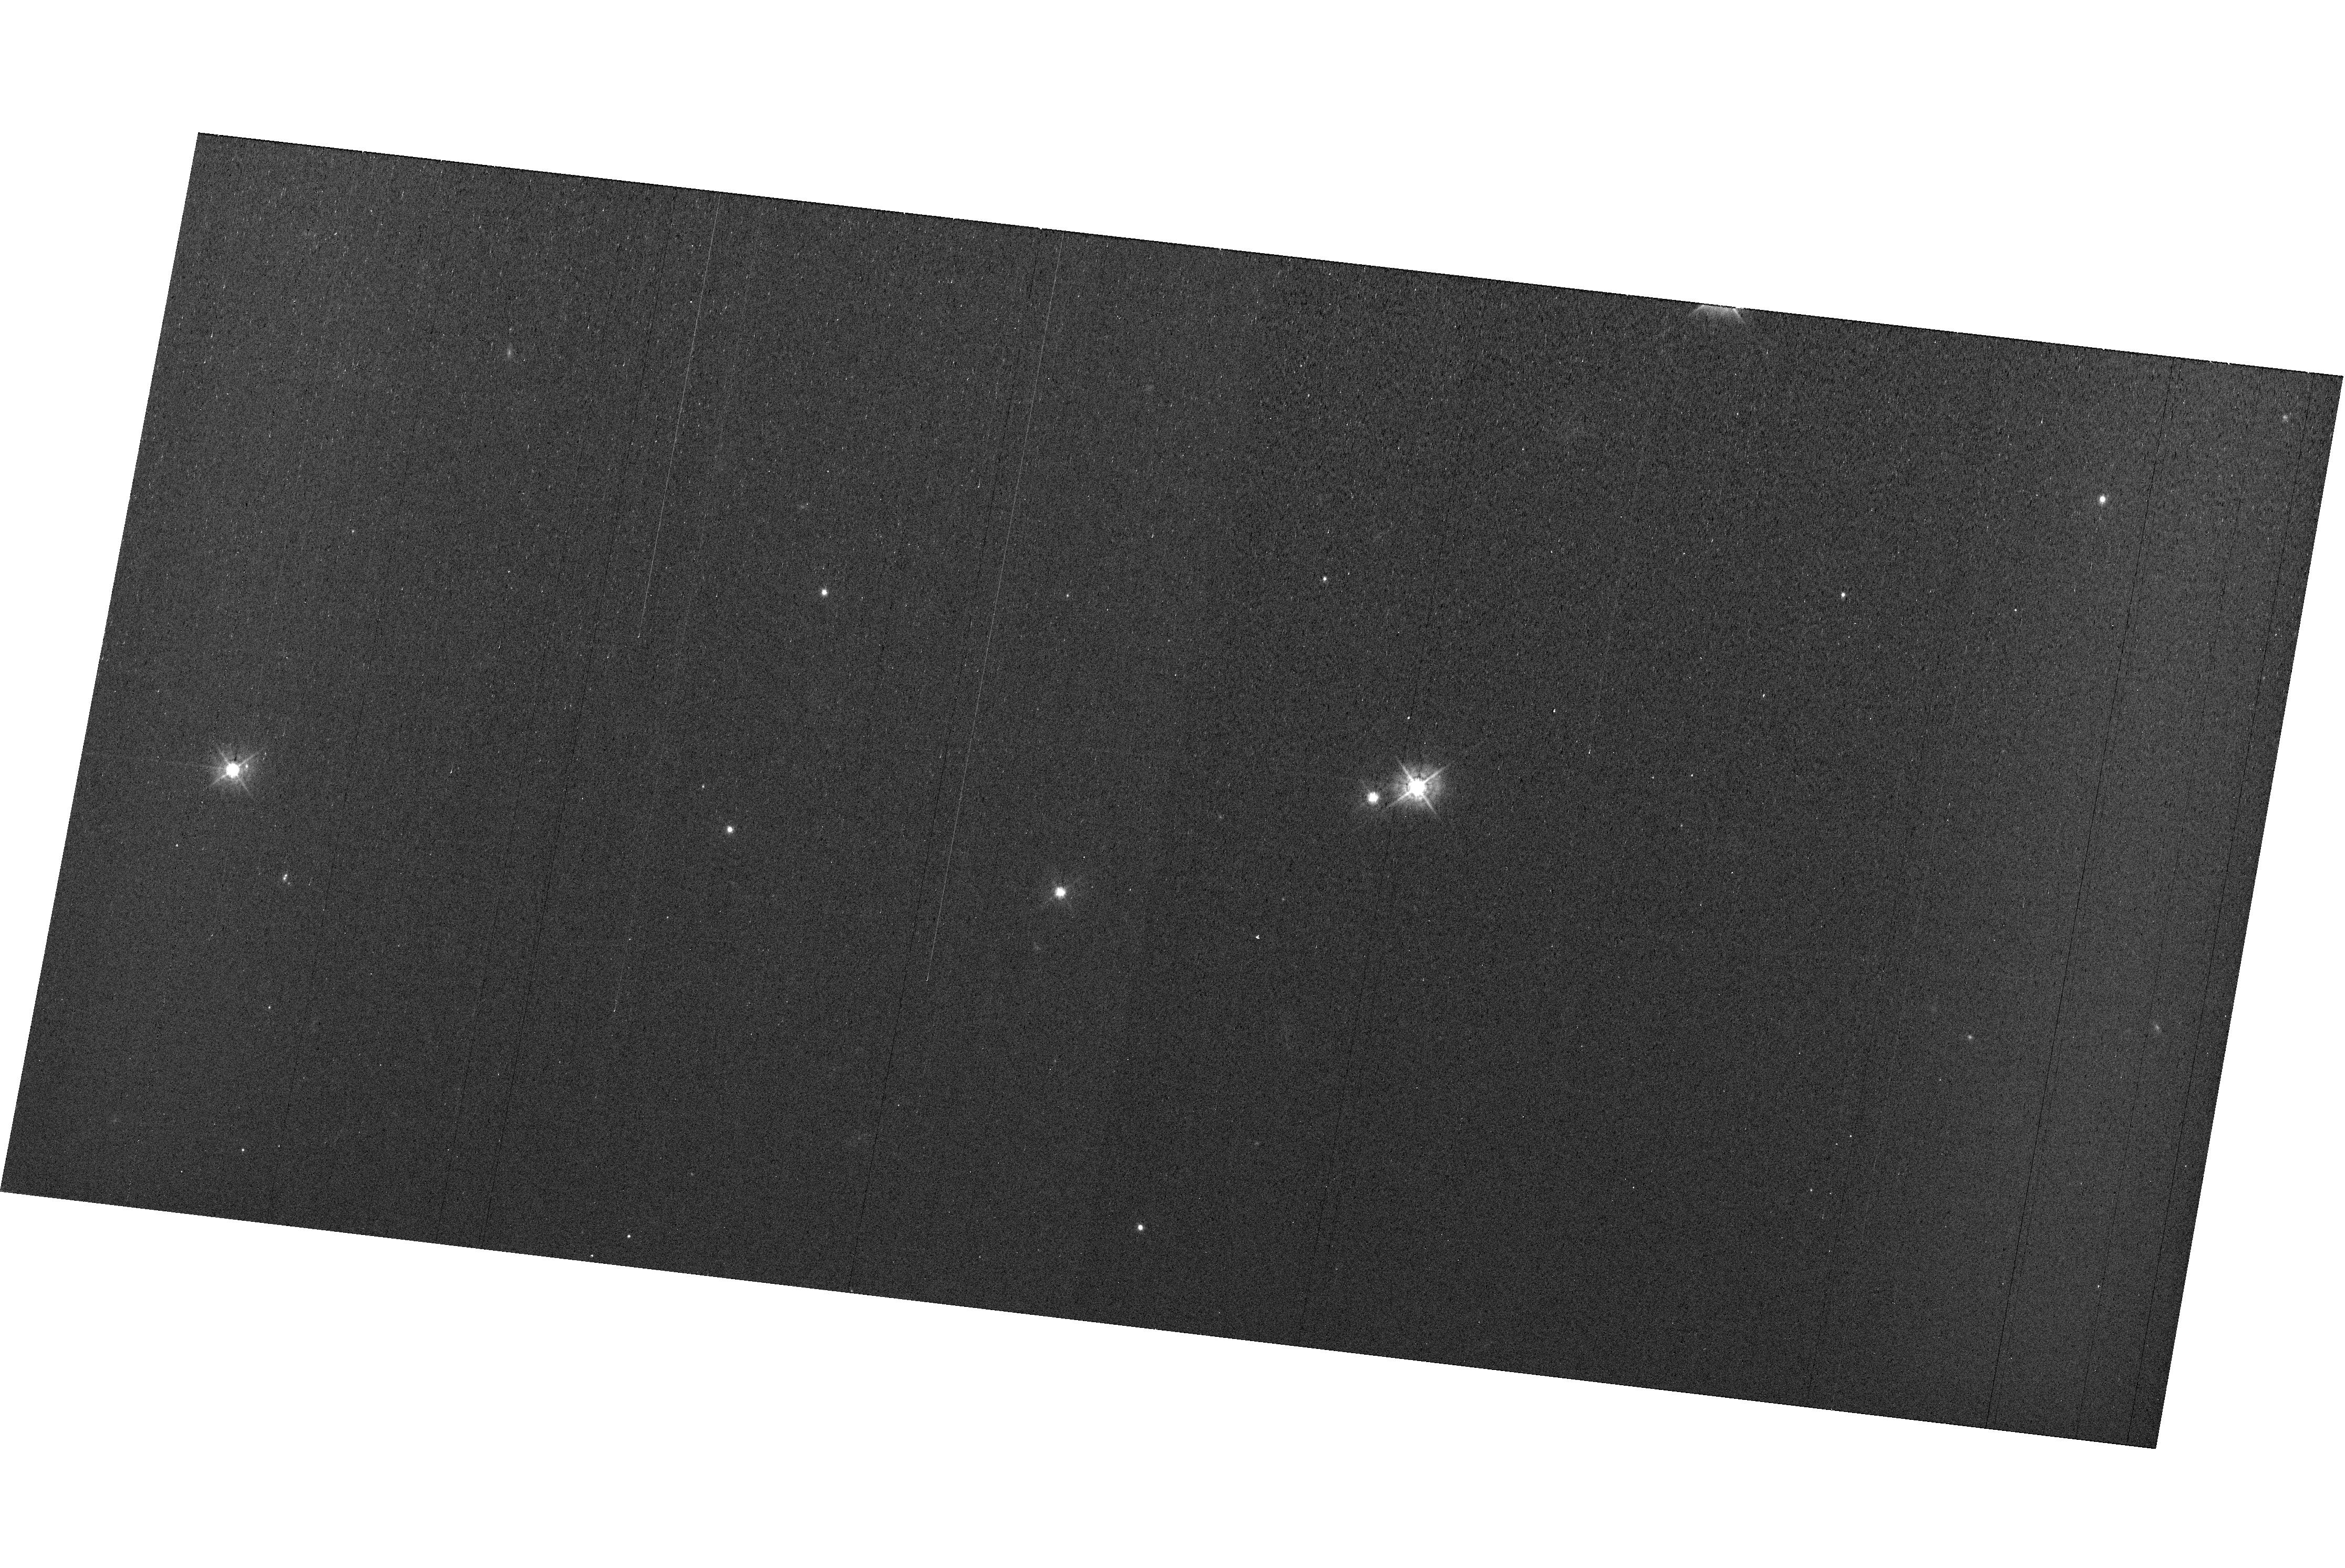
Target: field at RA 327.780°, Dec 28.937°
Instrument: WFC3/UVIS
Filter: F438W
Exposure: 44 min
Observation ID: hst_15750_e4_wfc3_uvis_f438w_ie5ce4

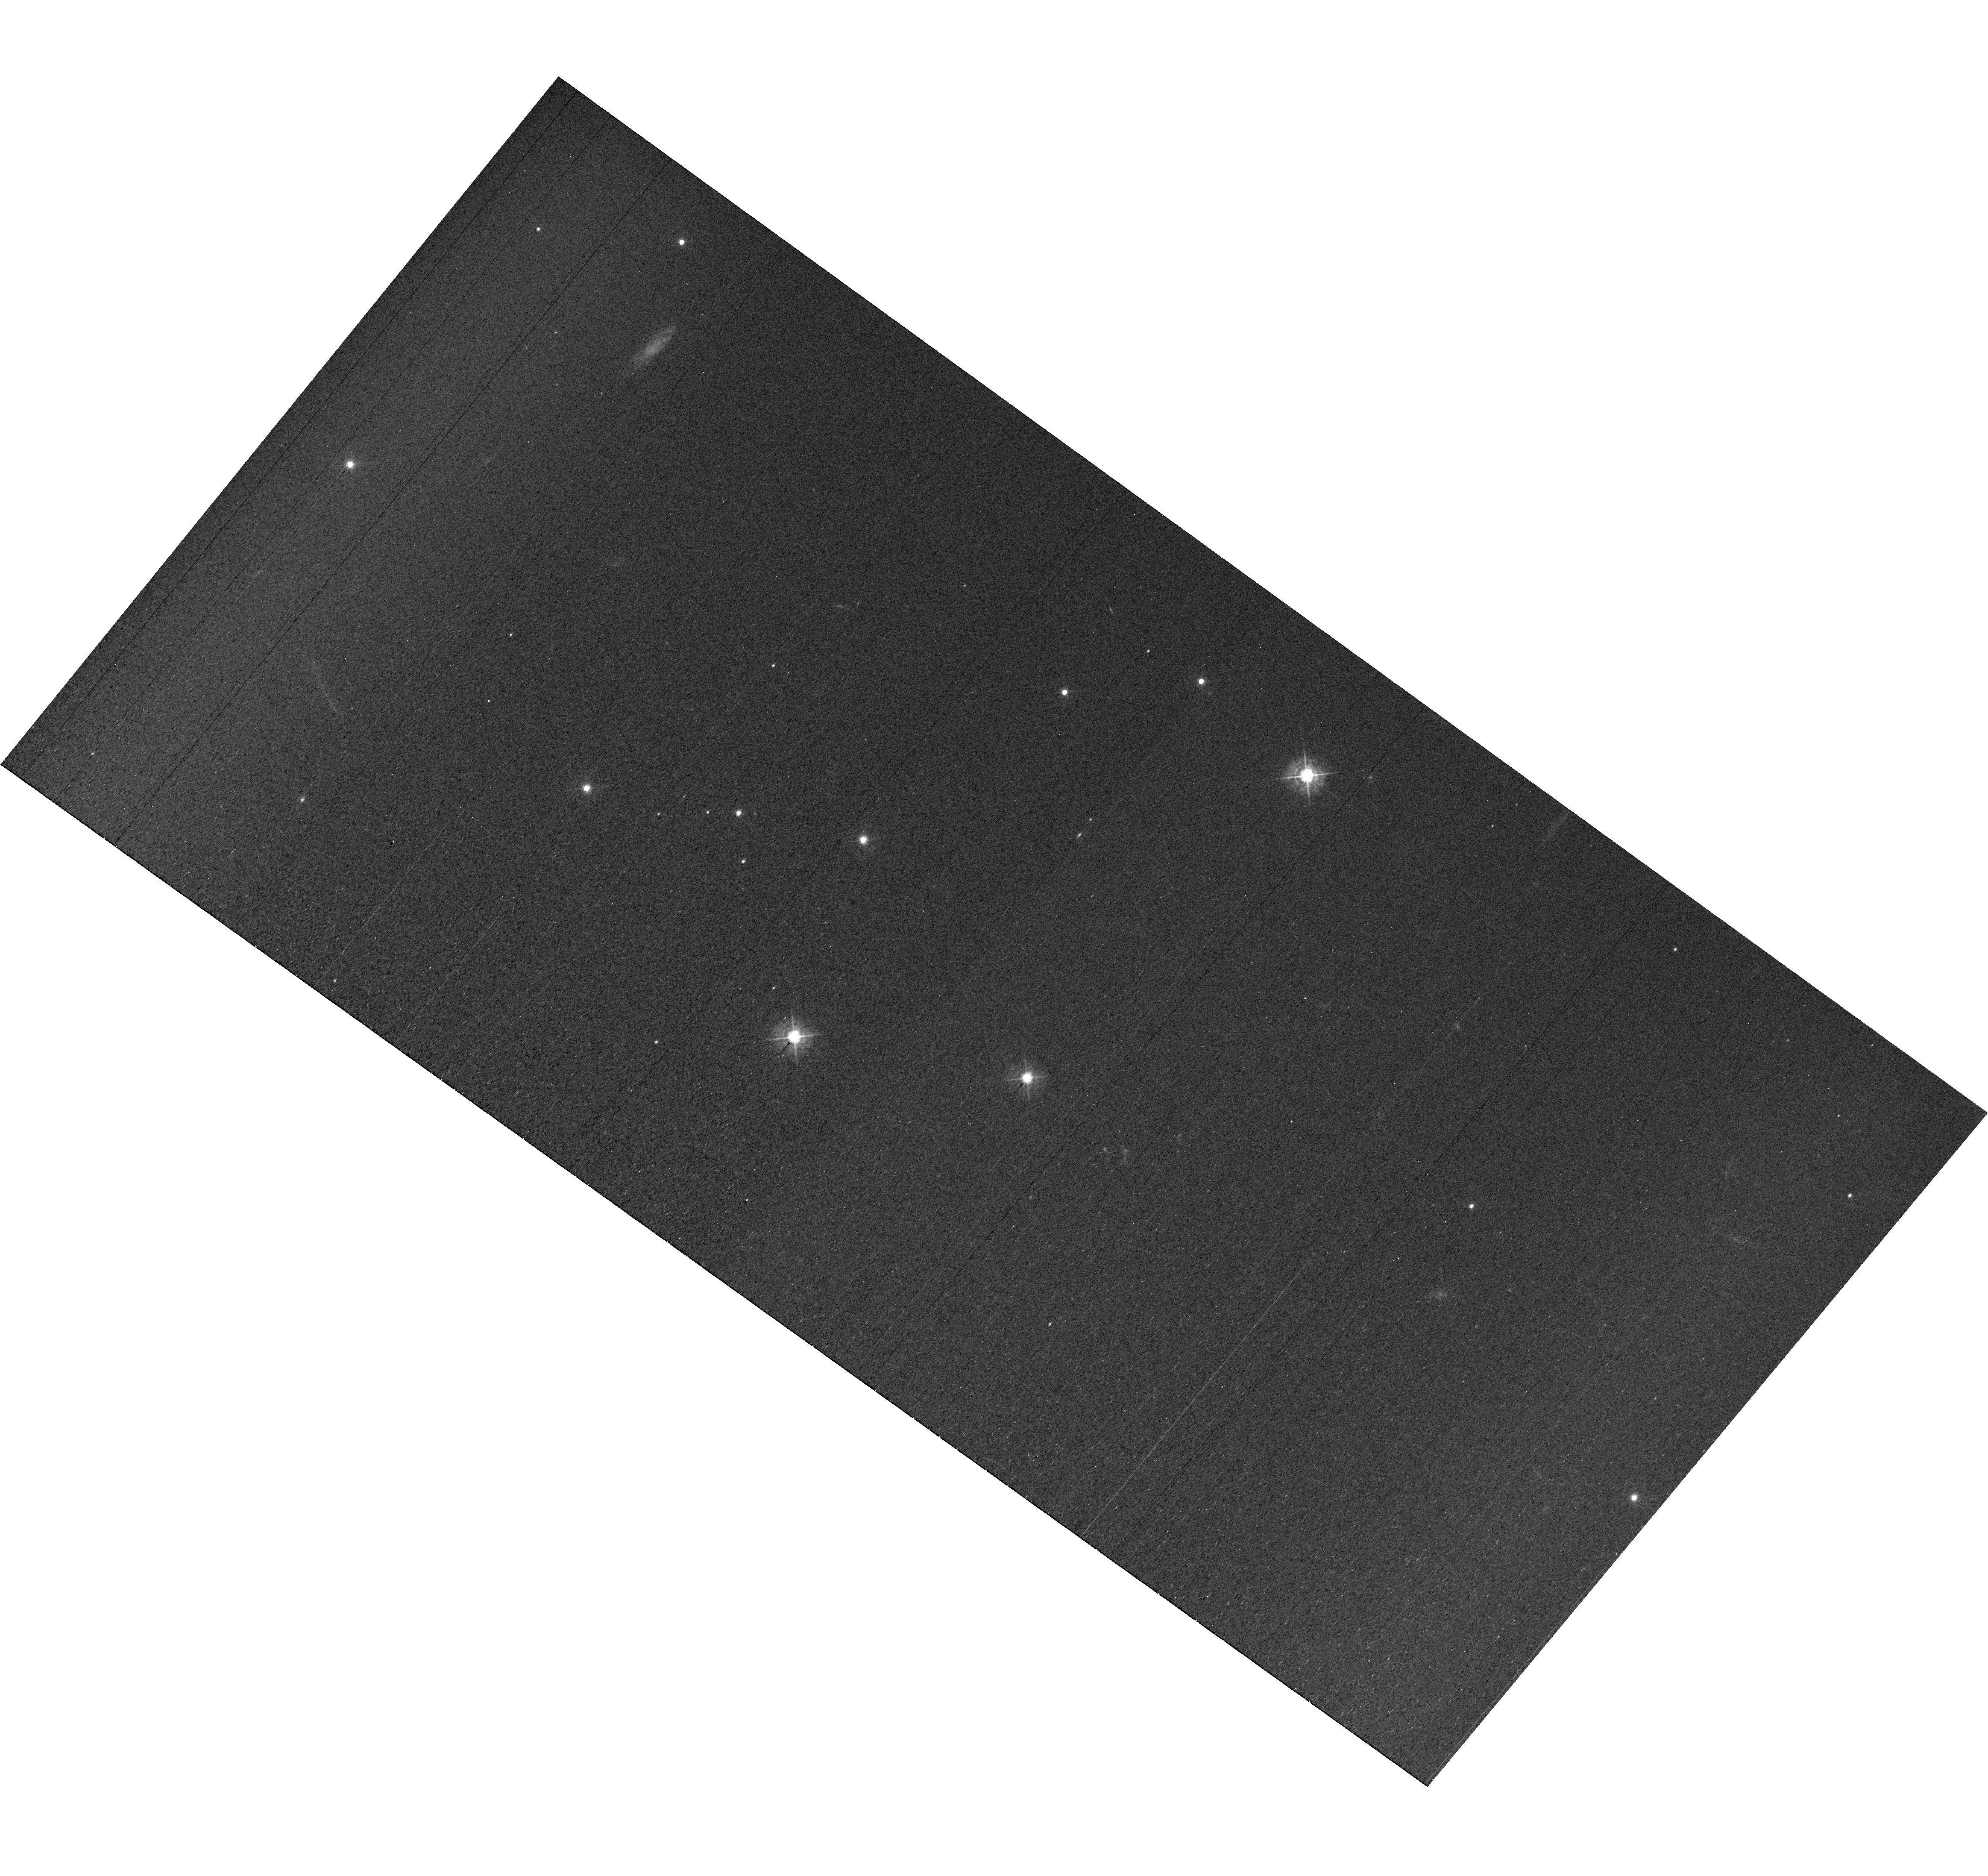
Target: field at RA 327.850°, Dec 28.807°
Instrument: WFC3/UVIS
Filter: F438W
Exposure: 44 min
Observation ID: hst_15750_e2_wfc3_uvis_f438w_ie5ce2

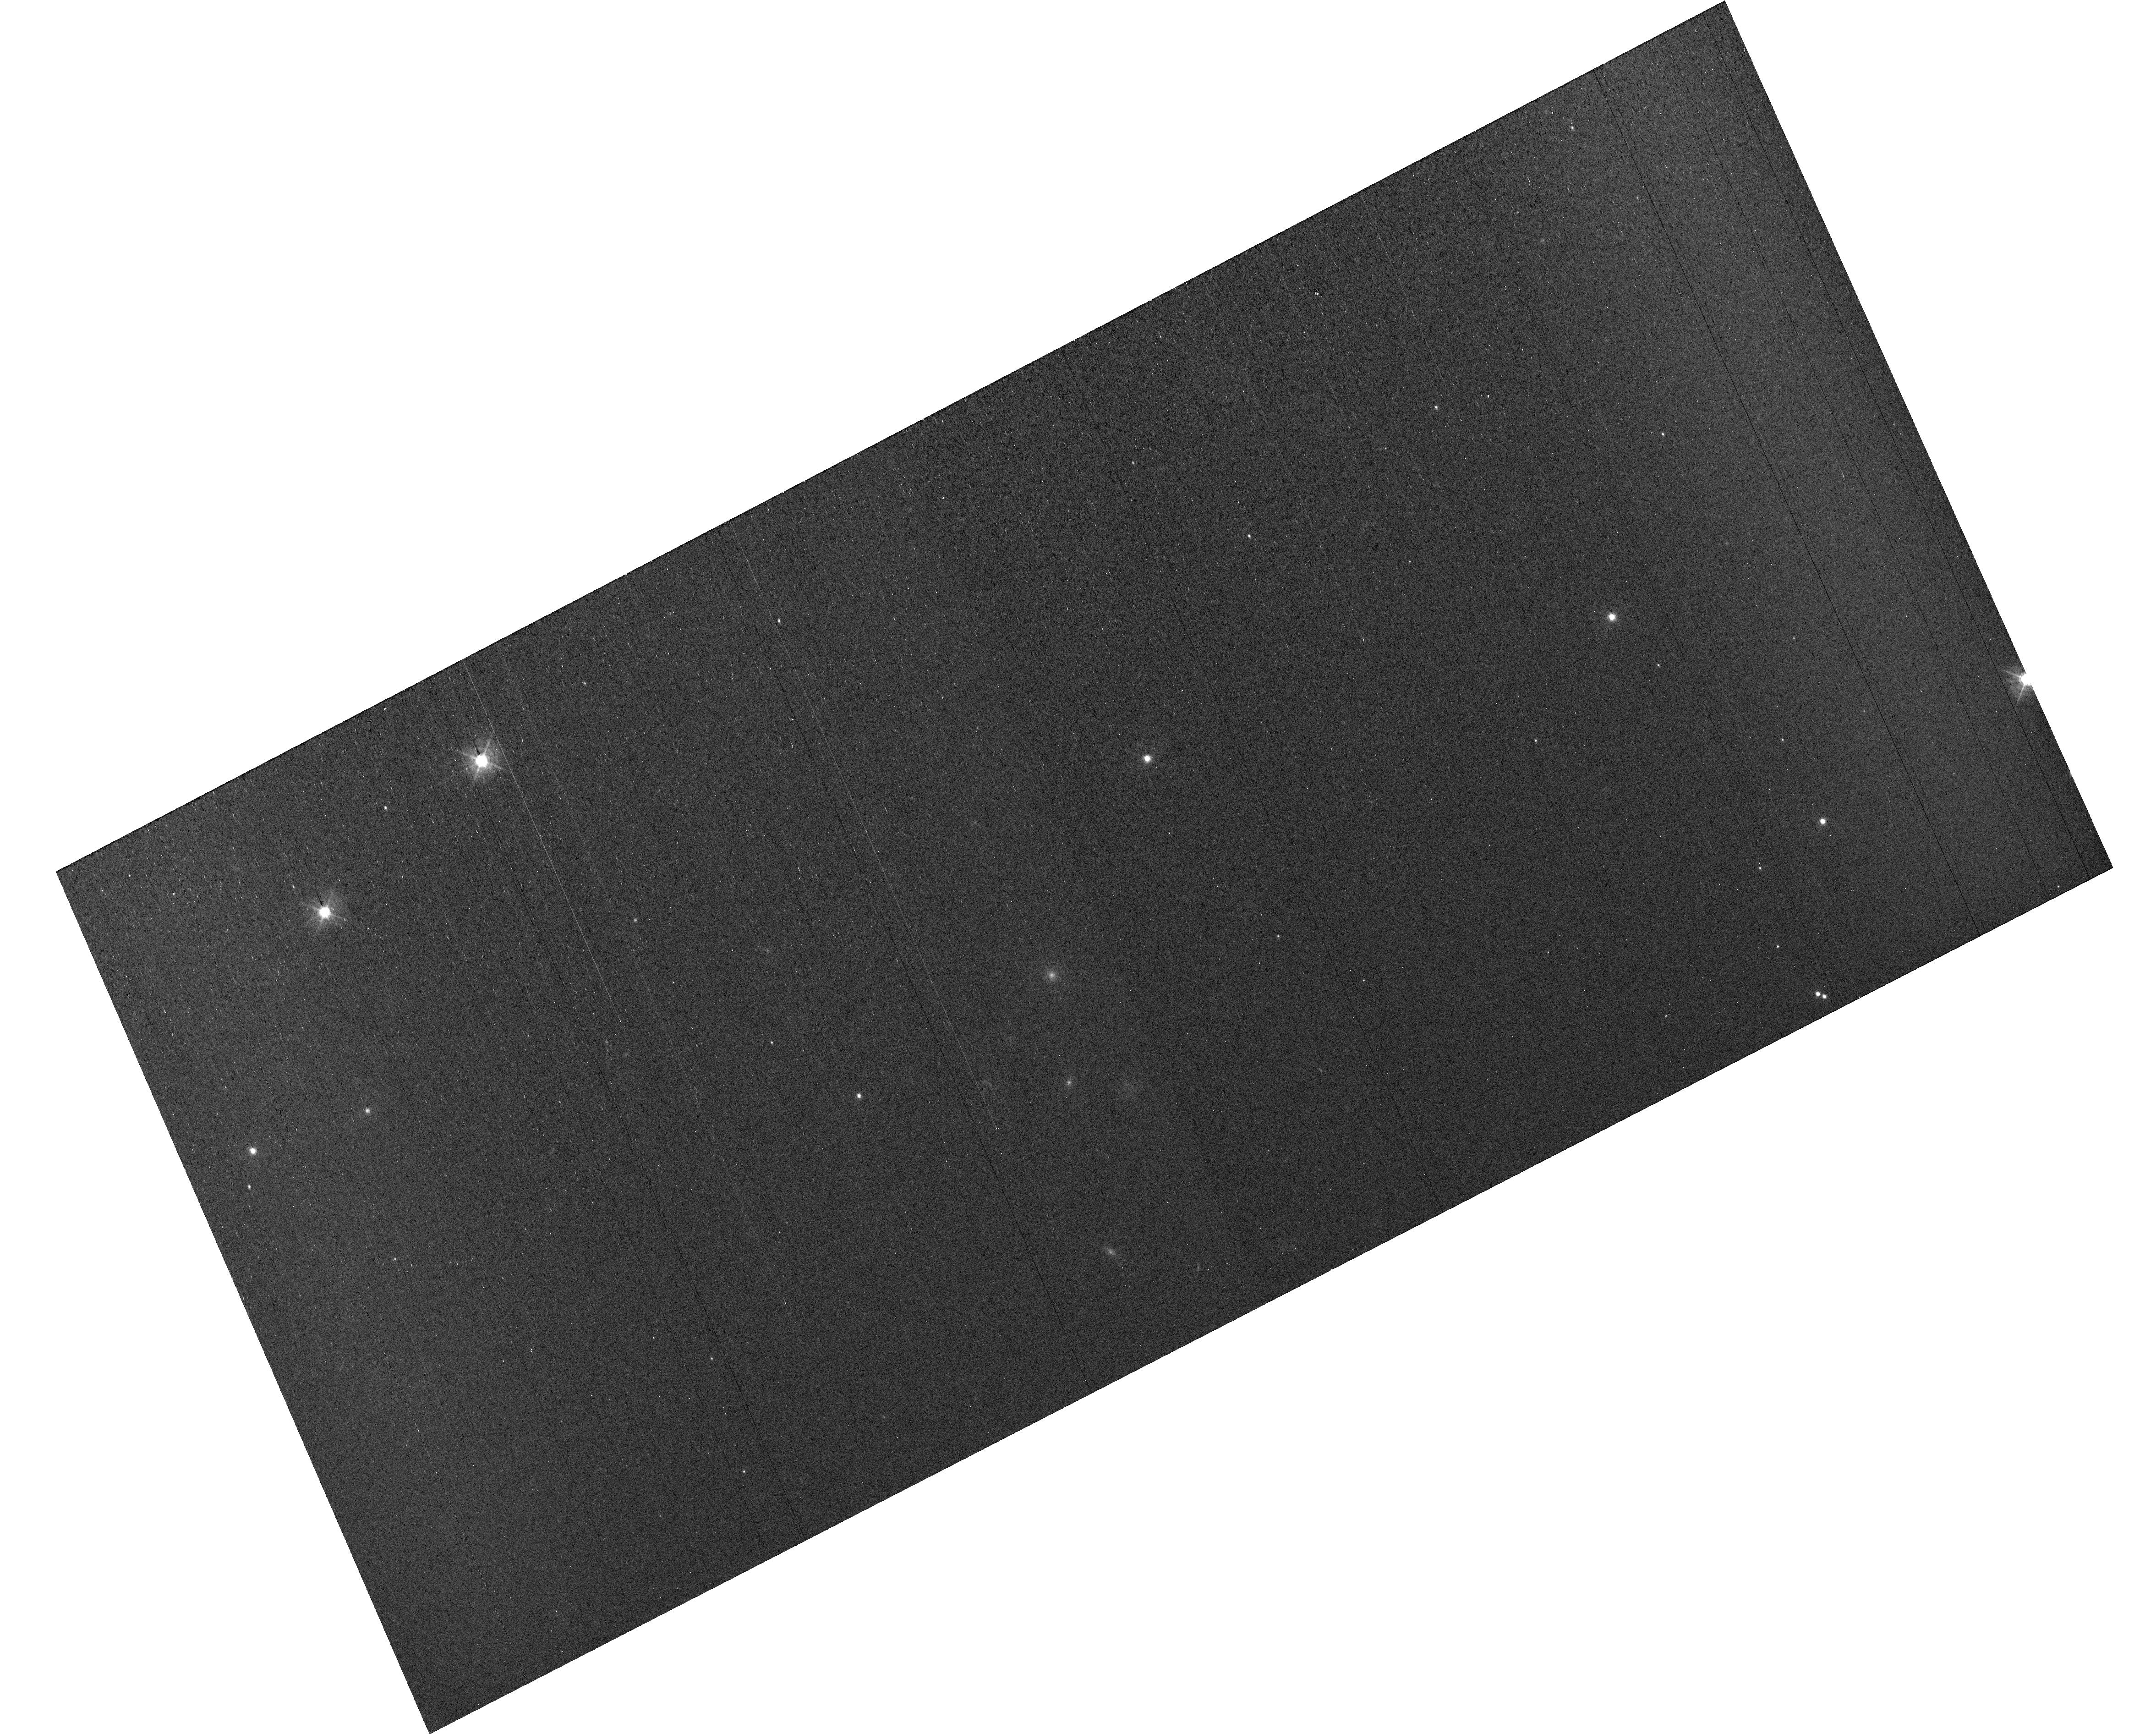
Target: field at RA 327.829°, Dec 28.932°
Instrument: WFC3/UVIS
Filter: F438W
Exposure: 43 min
Observation ID: hst_15750_53_wfc3_uvis_f438w_ie5c53

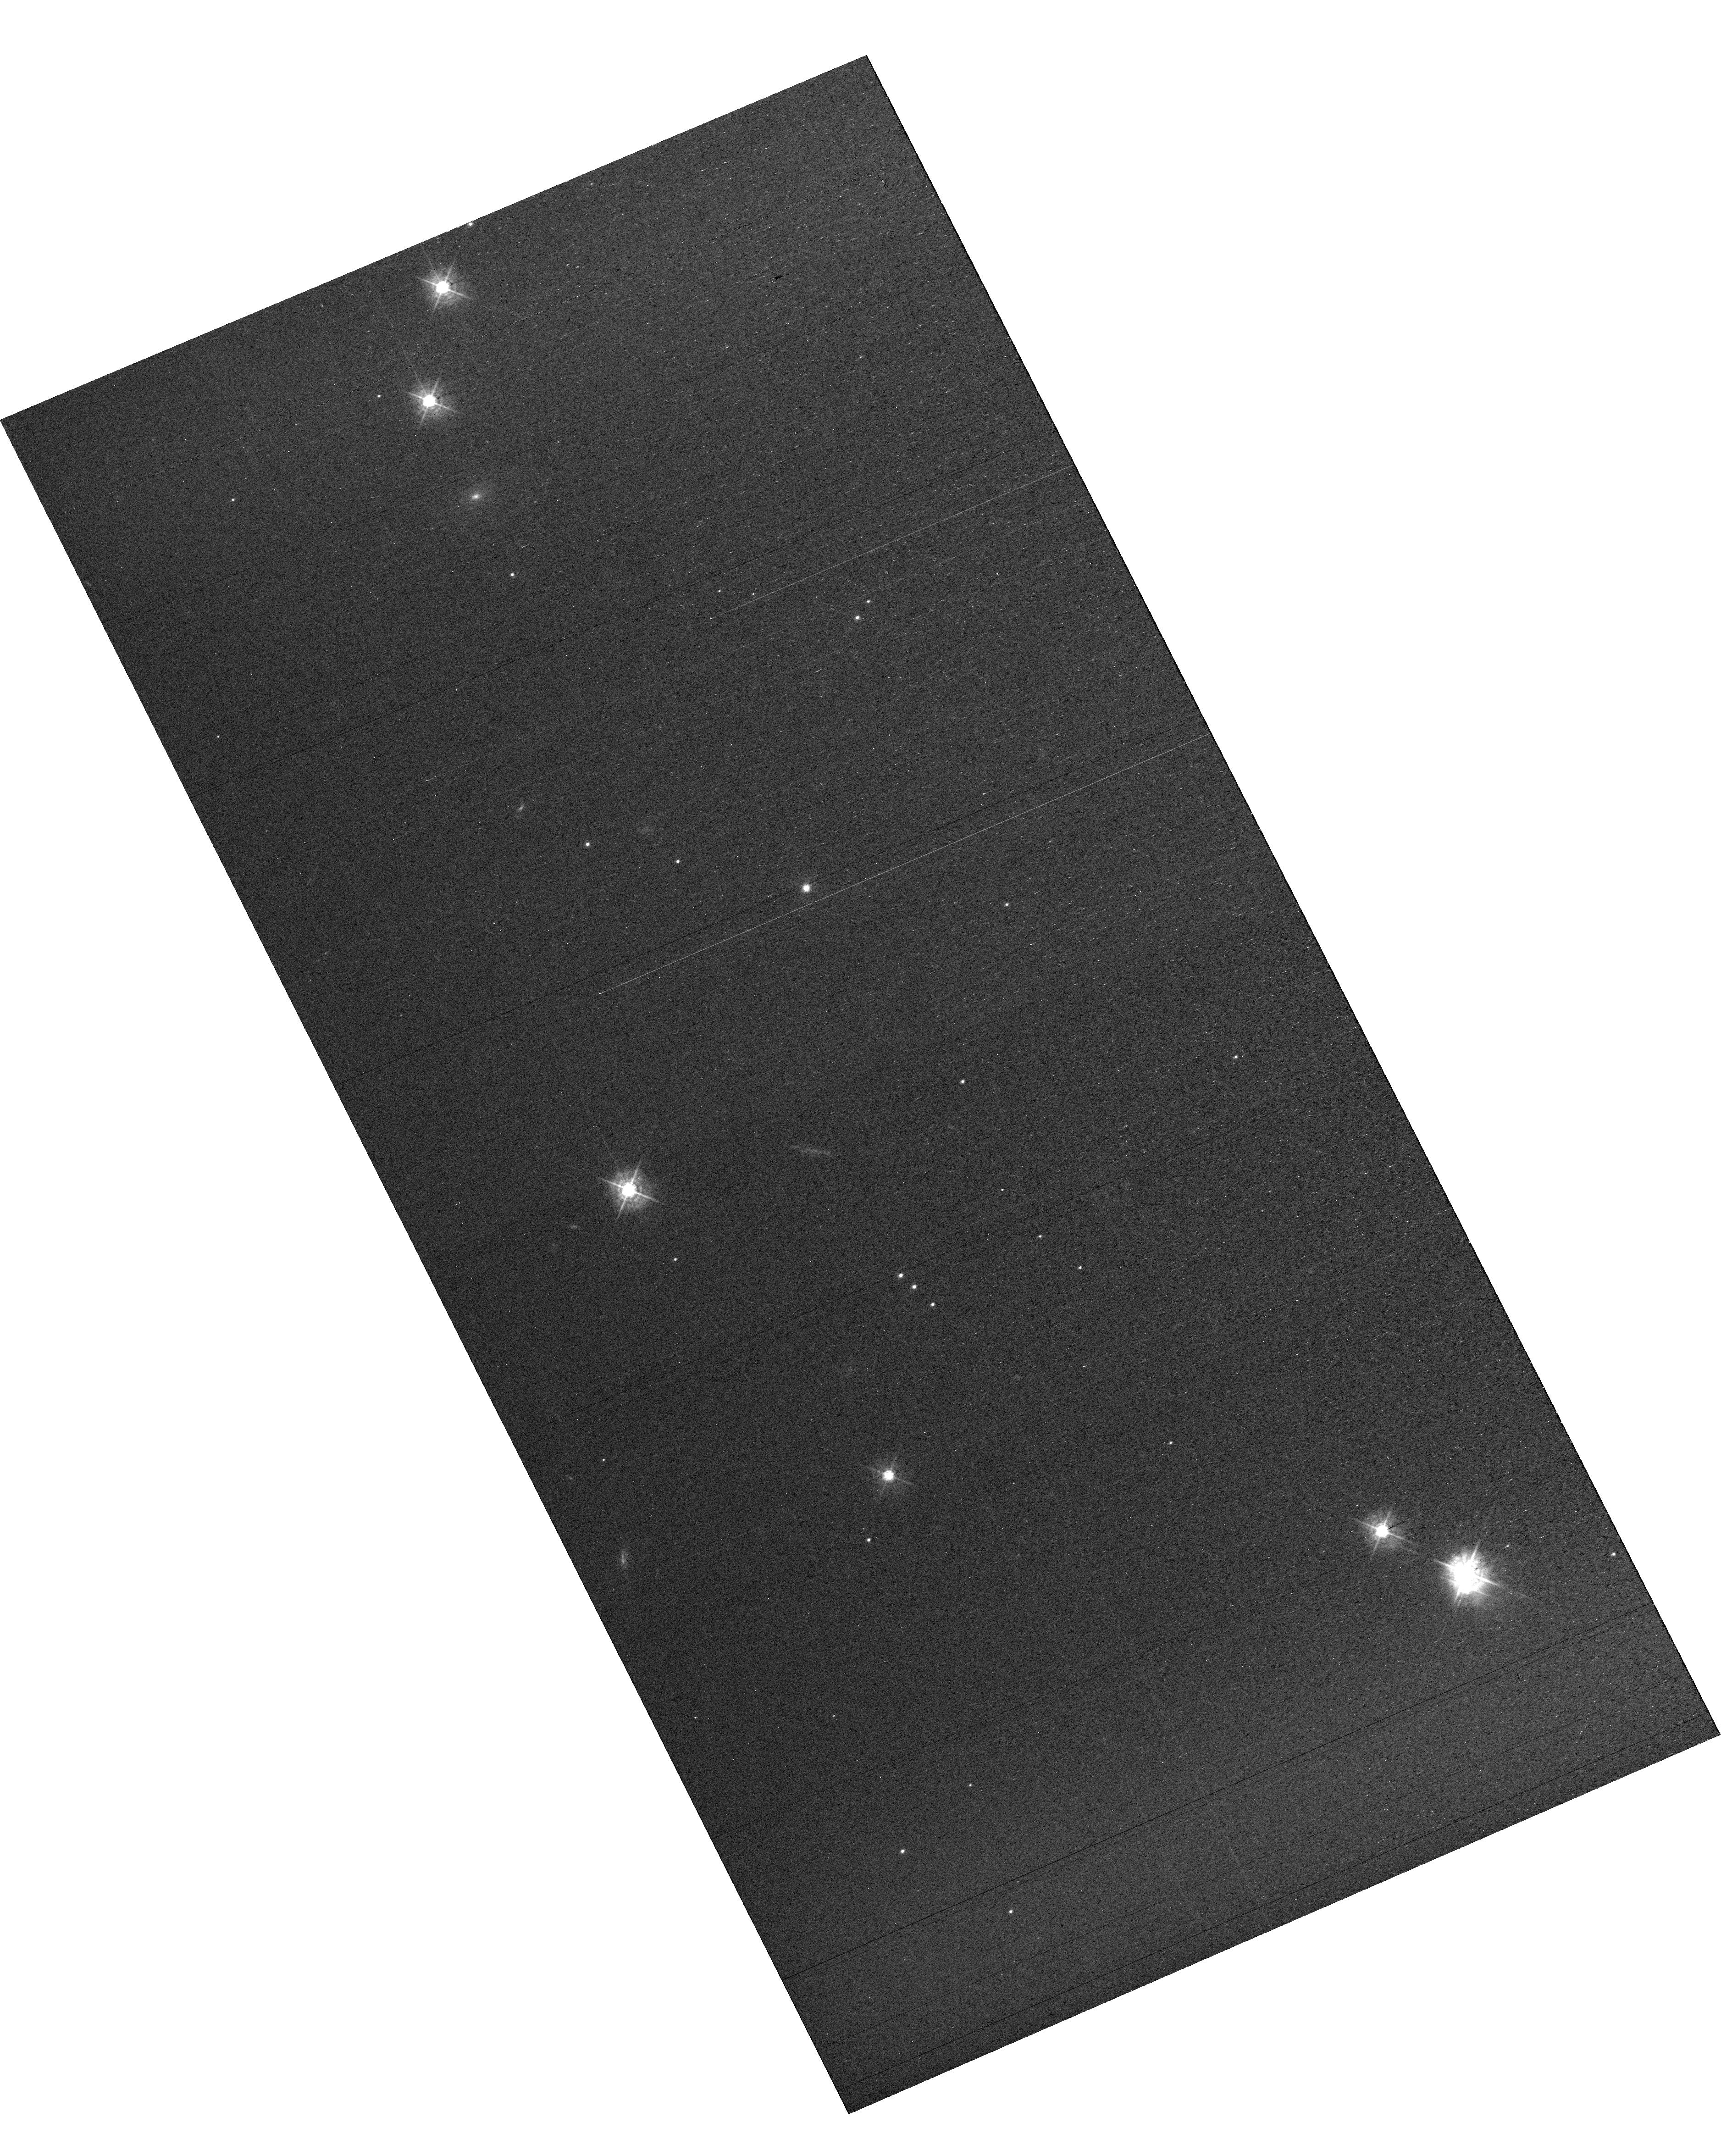
Target: field at RA 327.717°, Dec 28.892°
Instrument: WFC3/UVIS
Filter: F438W
Exposure: 43 min
Observation ID: hst_15750_54_wfc3_uvis_f438w_ie5c54

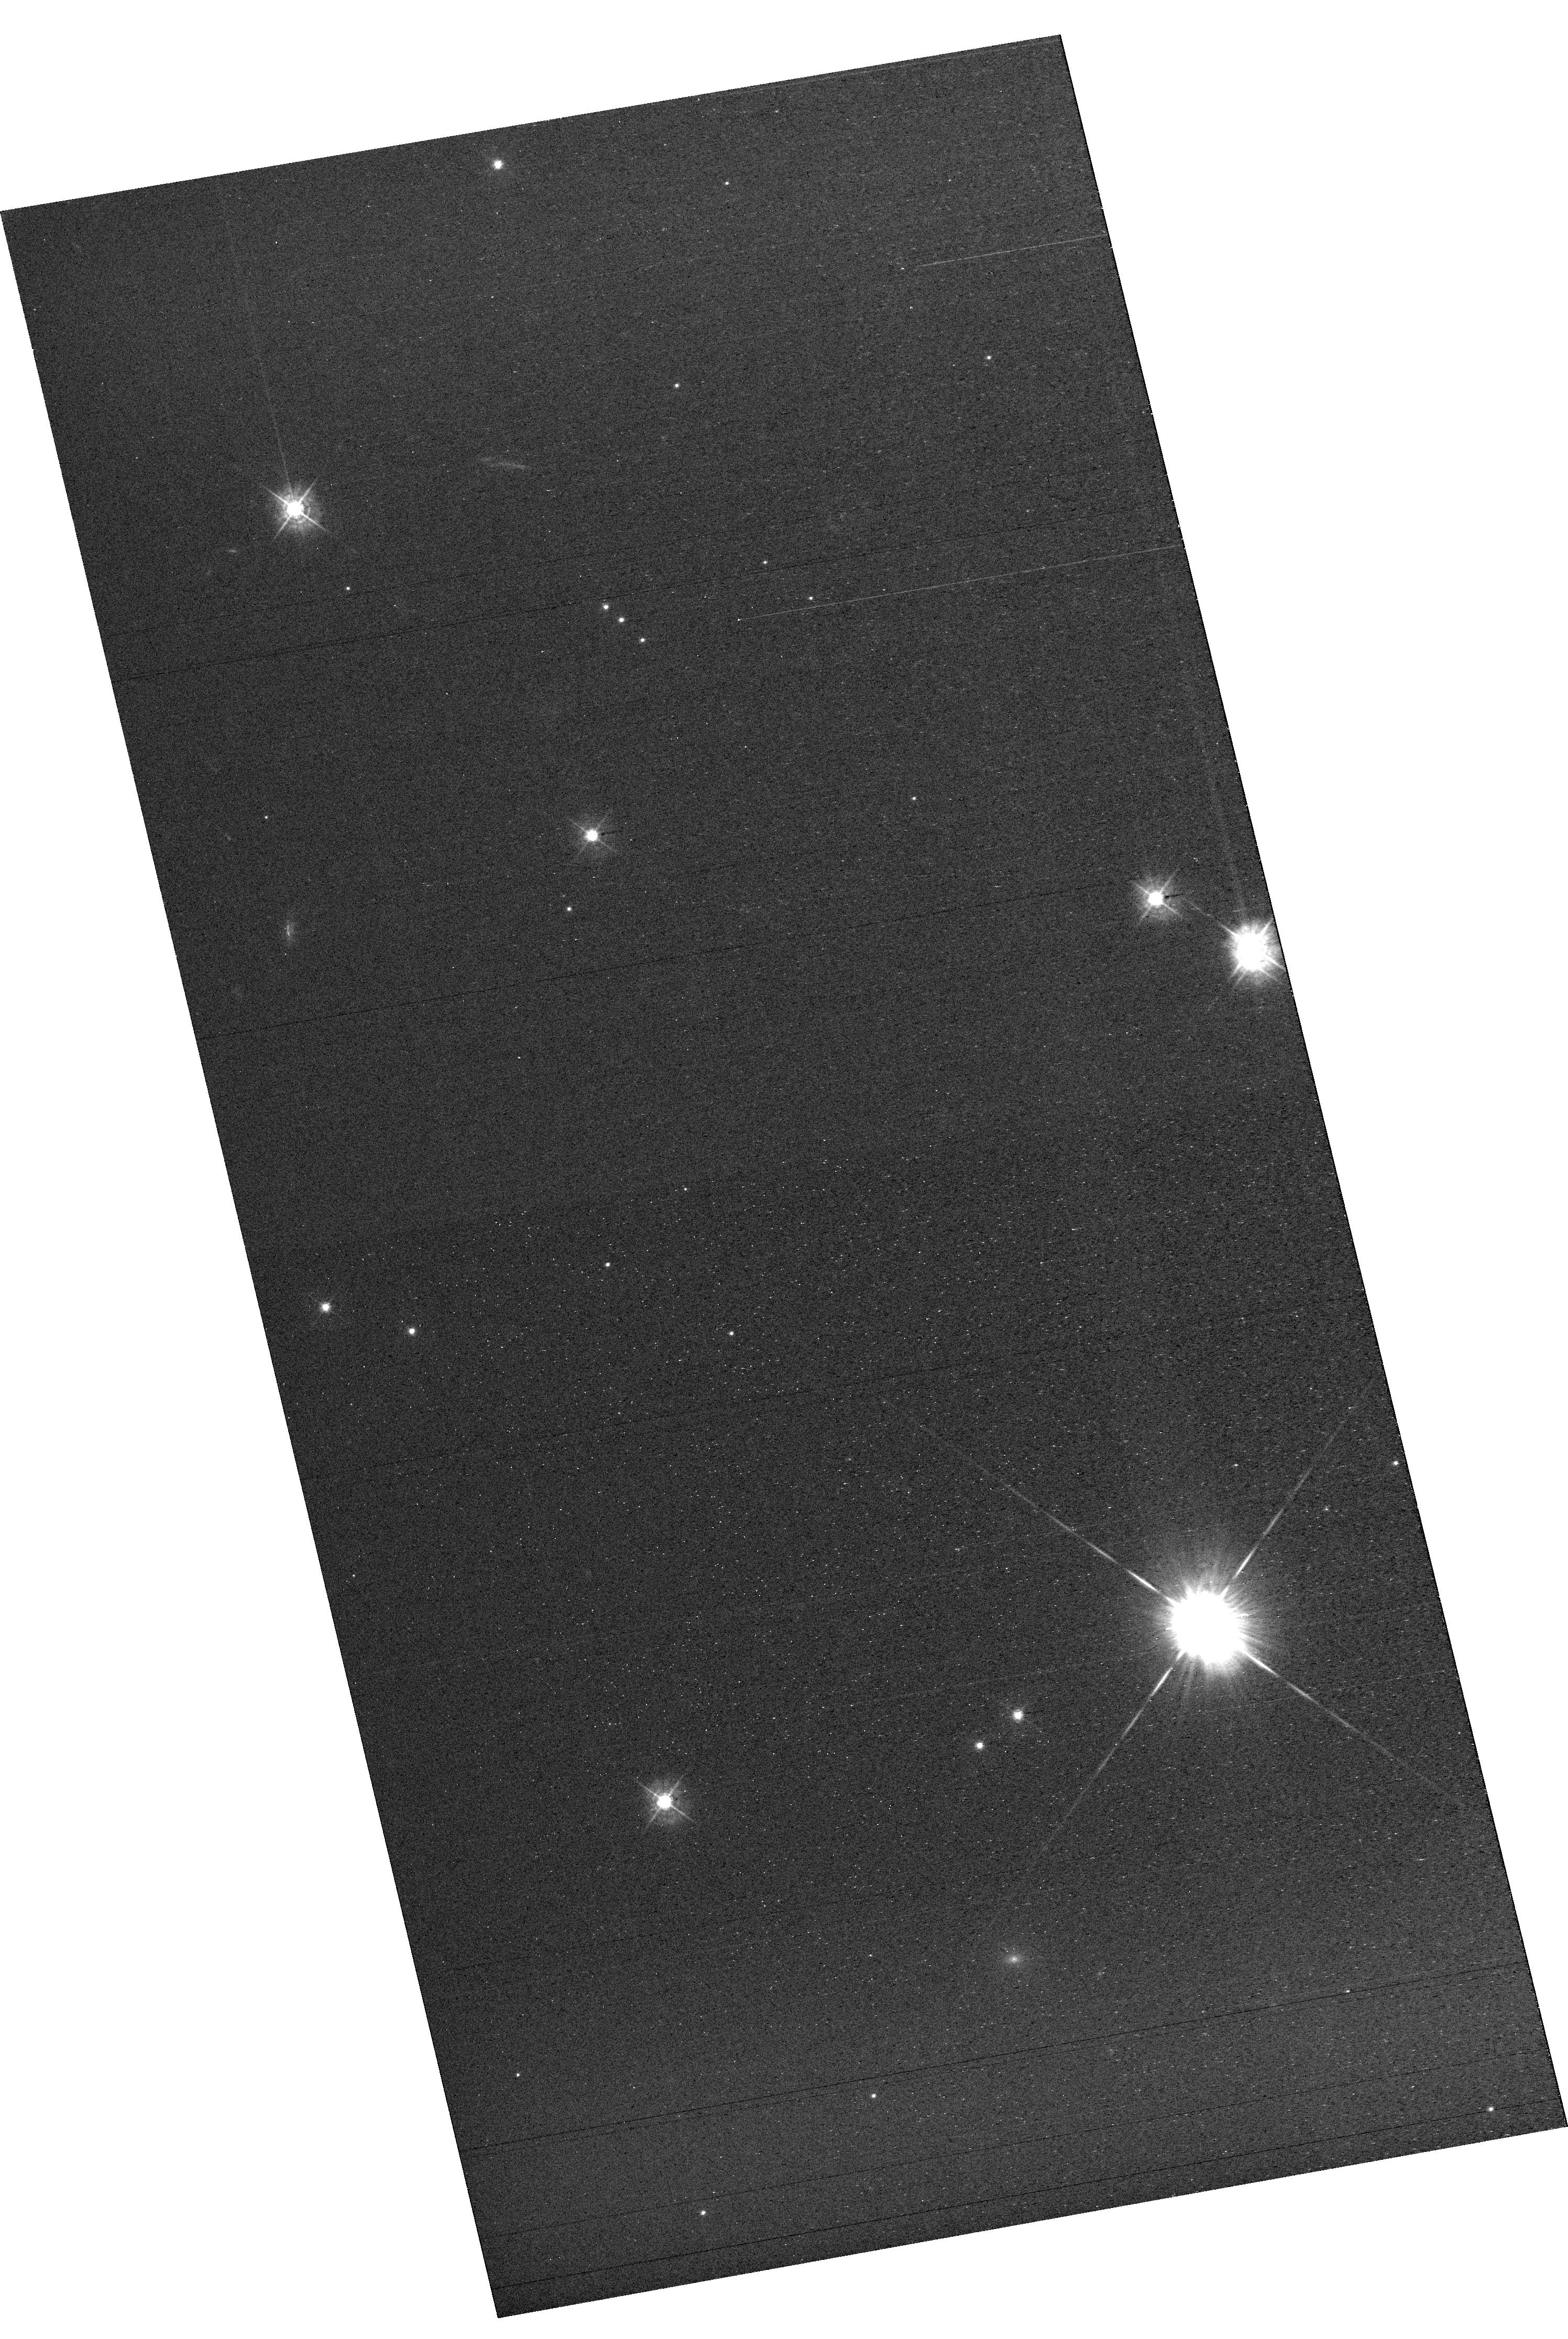
Target: field at RA 327.712°, Dec 28.876°
Instrument: WFC3/UVIS
Filter: F438W
Exposure: 44 min
Observation ID: hst_15750_e1_wfc3_uvis_f438w_ie5ce1

MAMA Spectroscopic Sensitivity and Focus Monitor Cycle 27 (PI: Carlberg, Joleen)

Monitor sensitivity of each MAMA grating mode to detect any change due to contamination or other causes. Also monitor the STIS focus in a spectroscopic and an imaging mode. Obtain exposures in each of the 2 low-resolution MAMA spectroscopic modes every 4 months, in each of the 2 medium-resolution modes once a year, and in each of the 5 echelle modes every 3 months, using unique calibration standards for each mode, and ratio the results to the first observations to detect any trends. In addition, each L-mode sequence will be preceeded by a CCD/F28X50OII image, two spectroscopic ACQ/PEAKs with the CCD/G230LB and crossed linear patterns, and two CCD/G230LB spectra, with the purpose of measuring the focus (PSF across the dispersion as a function of UV wavelength); and each M-mode sequence will be preceded by a CCD/F28X50OII direct image also to monitor the focus. Pending the analysis of the Cycle 26 program, WFC3 parallel observations may be added to the echelle visits to monitor focus contemporaneously.